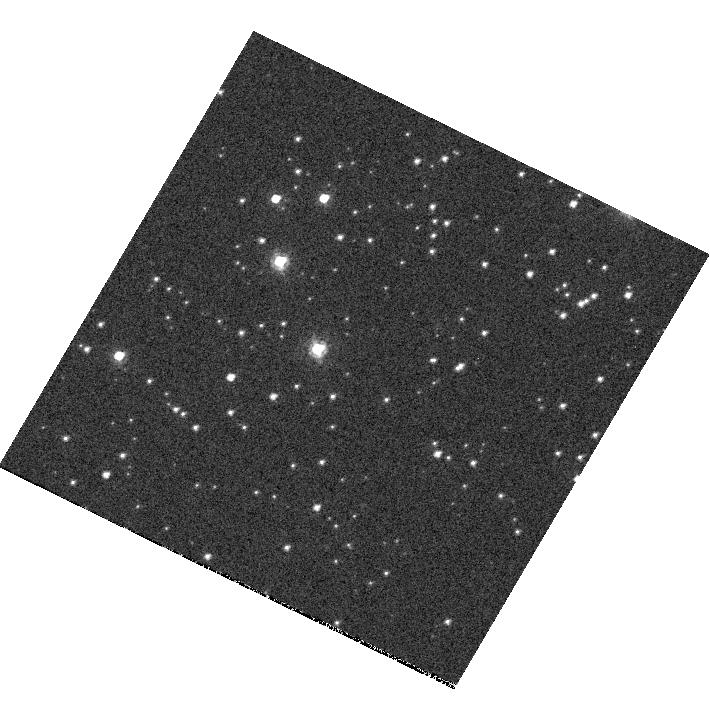
Target: NGC-7492
Instrument: WFC3/UVIS
Filter: F814W
Exposure: 2 min
Observation ID: hst_11549_r7_wfc3_uvis_f814w_iaaxr7

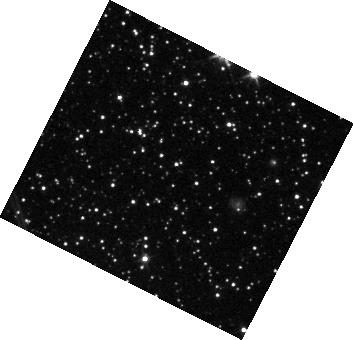
Target: IC-4499
Instrument: WFC3/IR
Filter: F110W
Exposure: 1 min
Observation ID: hst_11549_5c_wfc3_ir_f110w_iaax5c

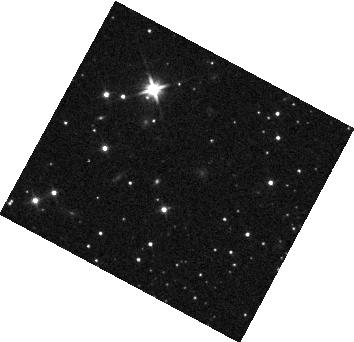
Target: NGC-7492
Instrument: WFC3/IR
Filter: F110W
Exposure: 1 min
Observation ID: hst_11549_y4_wfc3_ir_f110w_iaaxy4

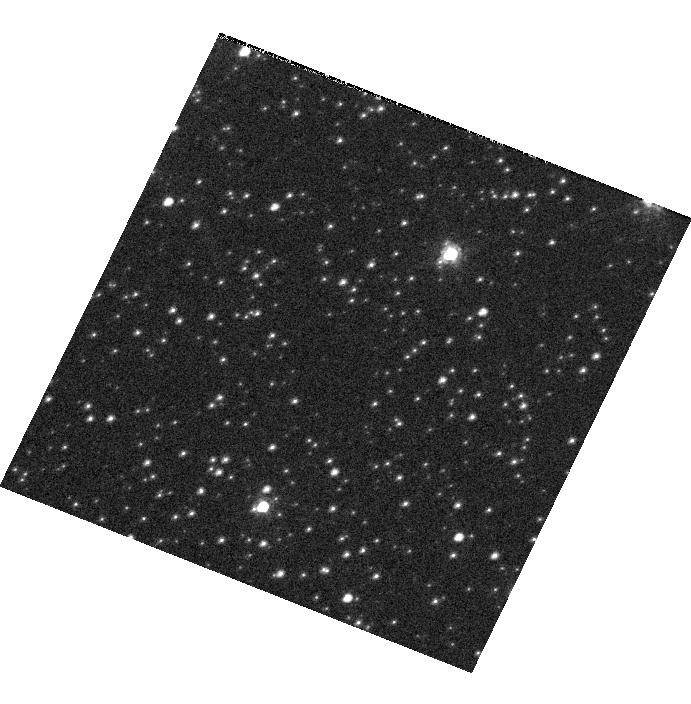
Target: IC-4499
Instrument: WFC3/UVIS
Filter: F814W
Exposure: 2 min
Observation ID: hst_11549_z3_wfc3_uvis_f814w_iaaxz3

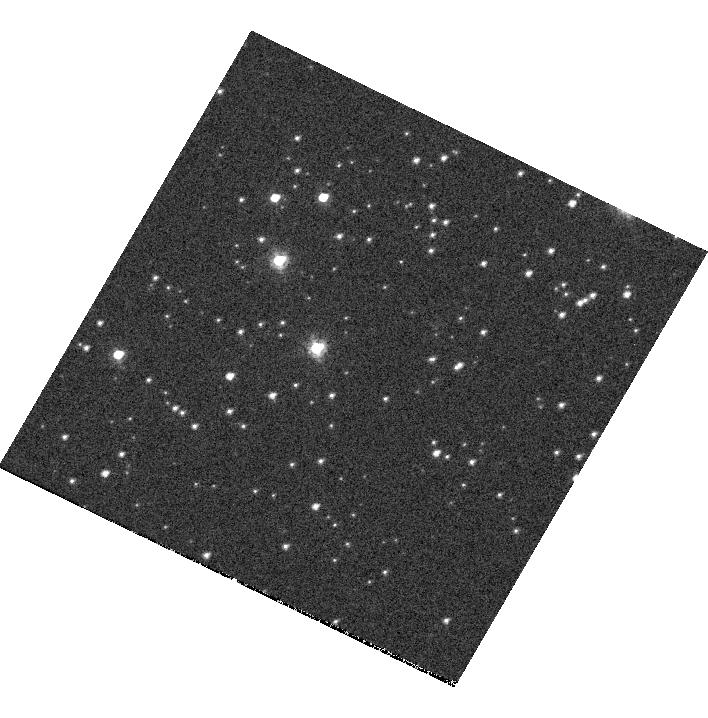
Target: NGC-7492
Instrument: WFC3/UVIS
Filter: F814W
Exposure: 2 min
Observation ID: hst_11549_s8_wfc3_uvis_f814w_iaaxs8

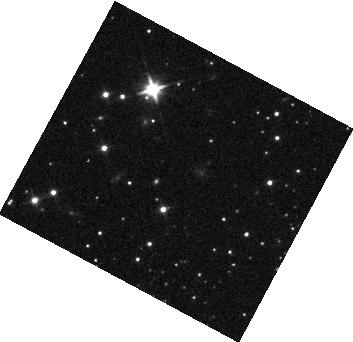
Target: NGC-7492
Instrument: WFC3/IR
Filter: F110W
Exposure: 1 min
Observation ID: hst_11549_y3_wfc3_ir_f110w_iaaxy3

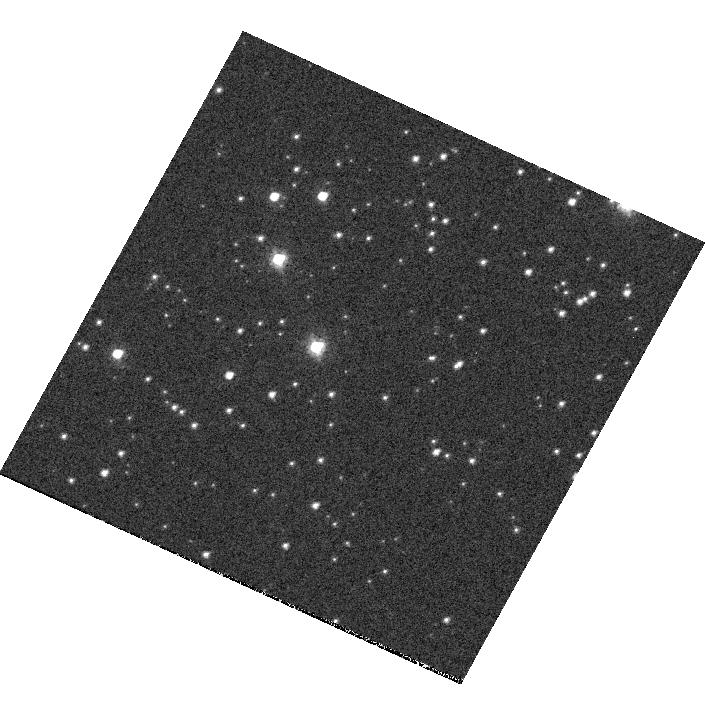
Target: NGC-7492
Instrument: WFC3/UVIS
Filter: F814W
Exposure: 2 min
Observation ID: hst_11549_q0_wfc3_uvis_f814w_iaaxq0

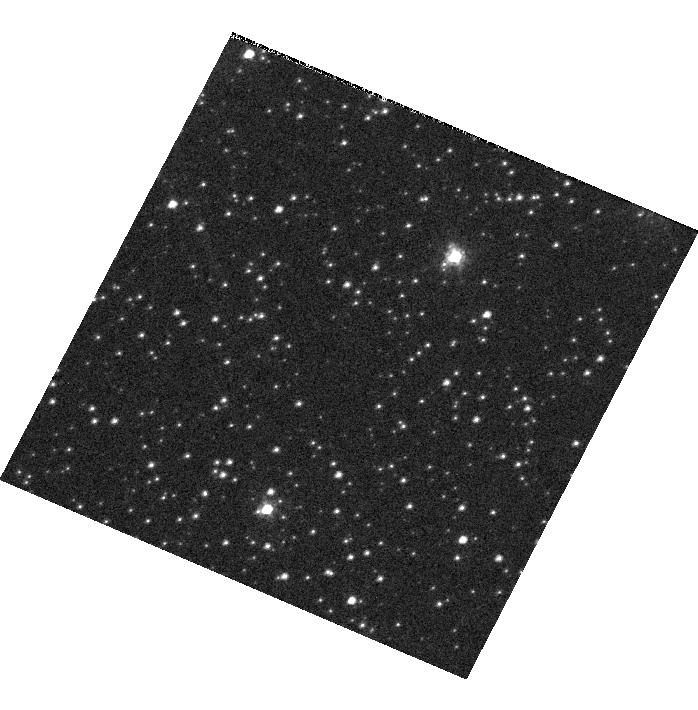
Target: IC-4499
Instrument: WFC3/UVIS
Filter: F814W
Exposure: 2 min
Observation ID: hst_11549_3b_wfc3_uvis_f814w_iaax3b

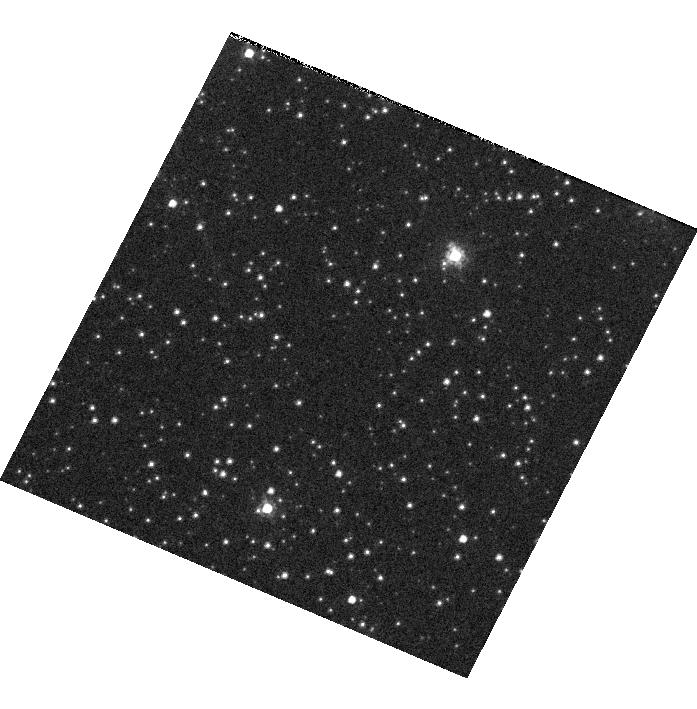
Target: IC-4499
Instrument: WFC3/UVIS
Filter: F814W
Exposure: 2 min
Observation ID: hst_11549_2c_wfc3_uvis_f814w_iaax2c

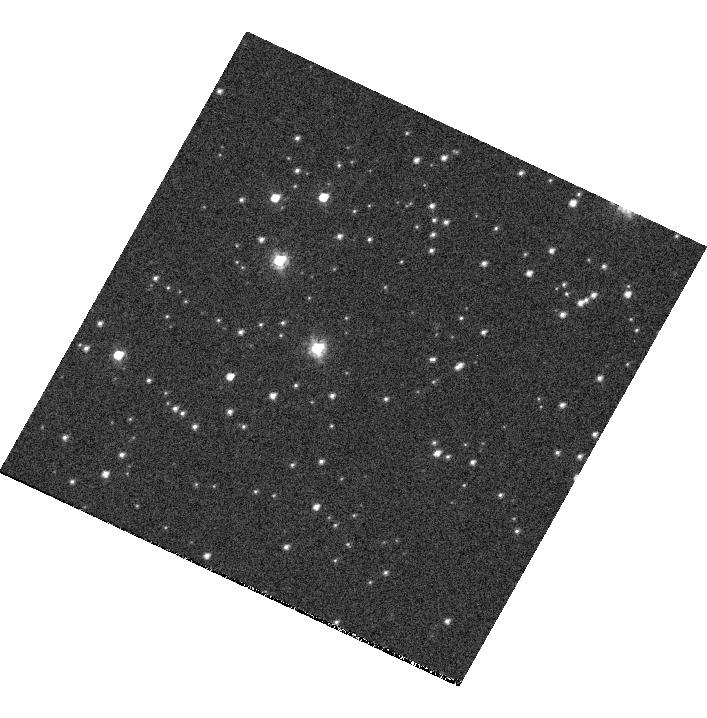
Target: NGC-7492
Instrument: WFC3/UVIS
Filter: F814W
Exposure: 2 min
Observation ID: hst_11549_s9_wfc3_uvis_f814w_iaaxs9

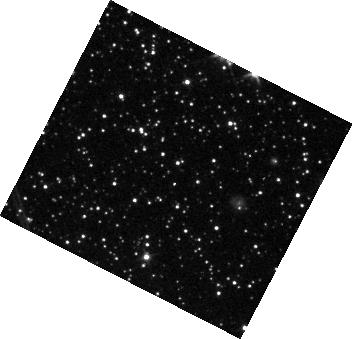
Target: IC-4499
Instrument: WFC3/IR
Filter: F110W
Exposure: 1 min
Observation ID: hst_11549_2b_wfc3_ir_f110w_iaax2b

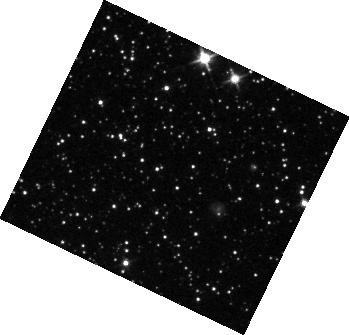
Target: IC-4499
Instrument: WFC3/IR
Filter: F110W
Exposure: 1 min
Observation ID: hst_11549_z1_wfc3_ir_f110w_iaaxz1

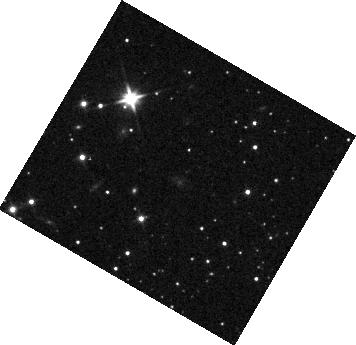
Target: NGC-7492
Instrument: WFC3/IR
Filter: F110W
Exposure: 1 min
Observation ID: hst_11549_t7_wfc3_ir_f110w_iaaxt7

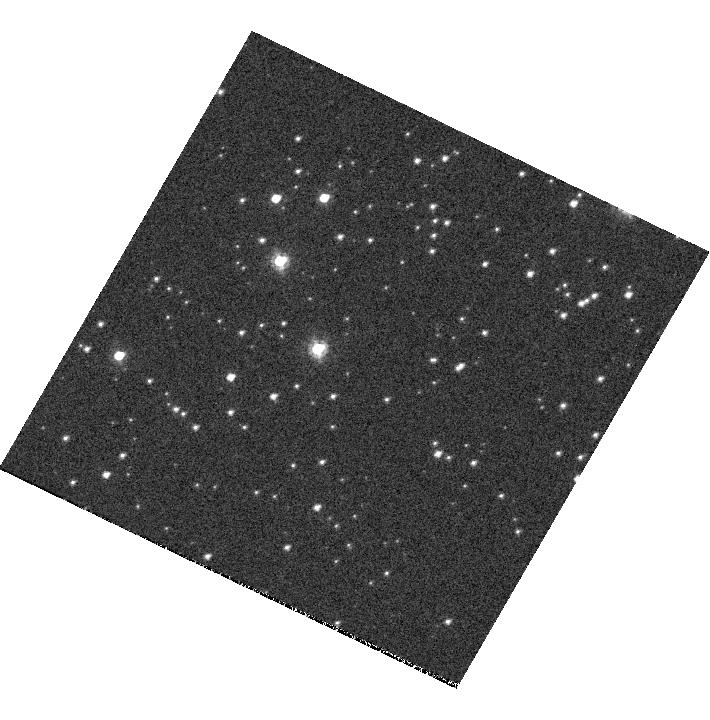
Target: NGC-7492
Instrument: WFC3/UVIS
Filter: F814W
Exposure: 2 min
Observation ID: hst_11549_q8_wfc3_uvis_f814w_iaaxq8

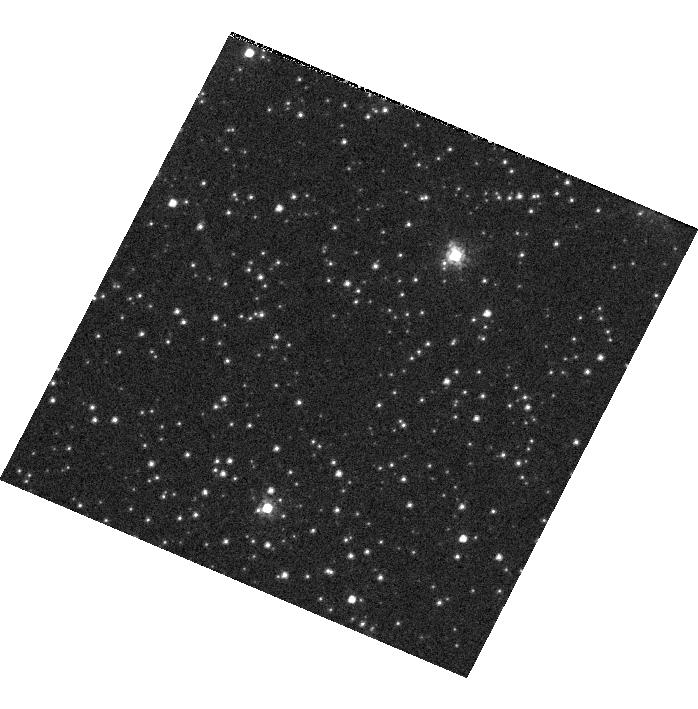
Target: IC-4499
Instrument: WFC3/UVIS
Filter: F814W
Exposure: 2 min
Observation ID: hst_11549_4c_wfc3_uvis_f814w_iaax4c

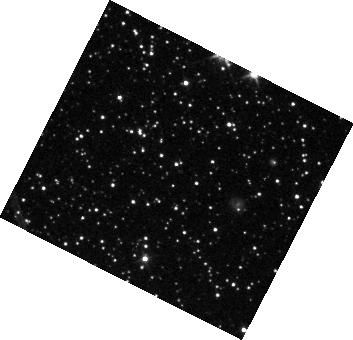
Target: IC-4499
Instrument: WFC3/IR
Filter: F110W
Exposure: 1 min
Observation ID: hst_11549_2c_wfc3_ir_f110w_iaax2c

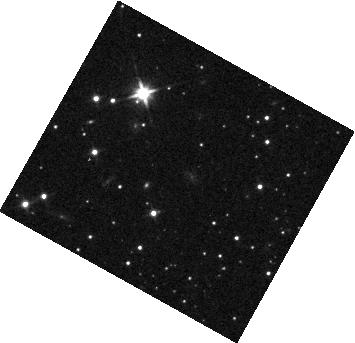
Target: NGC-7492
Instrument: WFC3/IR
Filter: F110W
Exposure: 1 min
Observation ID: hst_11549_p9_wfc3_ir_f110w_iaaxp9

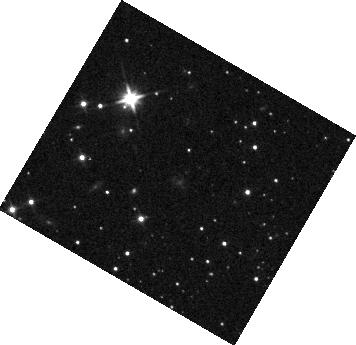
Target: NGC-7492
Instrument: WFC3/IR
Filter: F110W
Exposure: 1 min
Observation ID: hst_11549_p7_wfc3_ir_f110w_iaaxp7

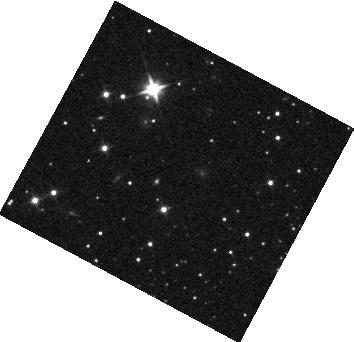
Target: NGC-7492
Instrument: WFC3/IR
Filter: F110W
Exposure: 1 min
Observation ID: hst_11549_y5_wfc3_ir_f110w_iaaxy5

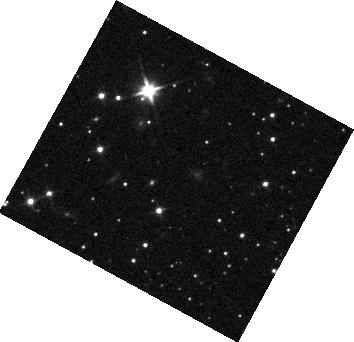
Target: NGC-7492
Instrument: WFC3/IR
Filter: F110W
Exposure: 1 min
Observation ID: hst_11549_s0_wfc3_ir_f110w_iaaxs0

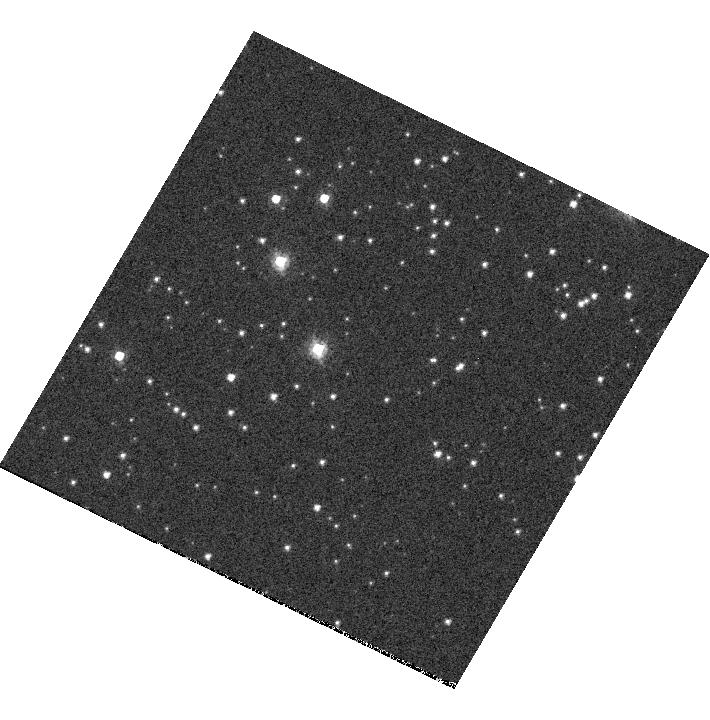
Target: NGC-7492
Instrument: WFC3/UVIS
Filter: F814W
Exposure: 2 min
Observation ID: hst_11549_s7_wfc3_uvis_f814w_iaaxs7

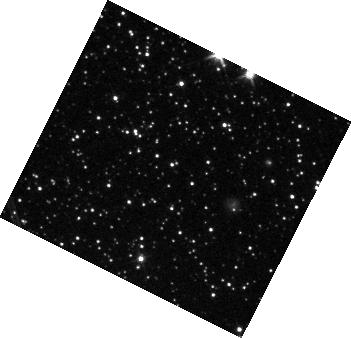
Target: IC-4499
Instrument: WFC3/IR
Filter: F110W
Exposure: 1 min
Observation ID: hst_11549_r4_wfc3_ir_f110w_iaaxr4

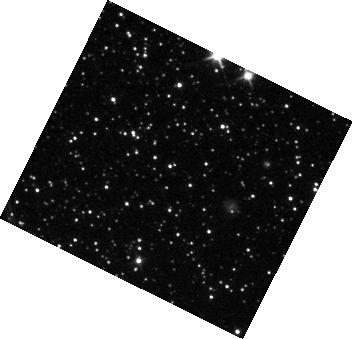
Target: IC-4499
Instrument: WFC3/IR
Filter: F110W
Exposure: 1 min
Observation ID: hst_11549_t6_wfc3_ir_f110w_iaaxt6

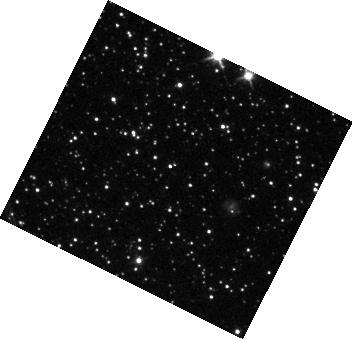
Target: IC-4499
Instrument: WFC3/IR
Filter: F110W
Exposure: 1 min
Observation ID: hst_11549_q6_wfc3_ir_f110w_iaaxq6

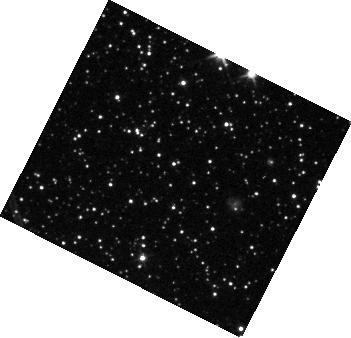
Target: IC-4499
Instrument: WFC3/IR
Filter: F110W
Exposure: 1 min
Observation ID: hst_11549_s3_wfc3_ir_f110w_iaaxs3

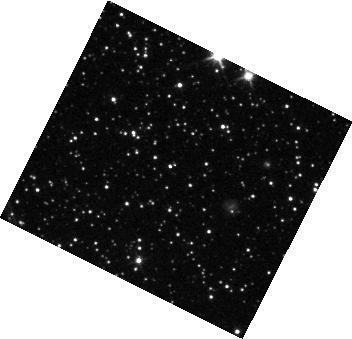
Target: IC-4499
Instrument: WFC3/IR
Filter: F110W
Exposure: 1 min
Observation ID: hst_11549_r6_wfc3_ir_f110w_iaaxr6

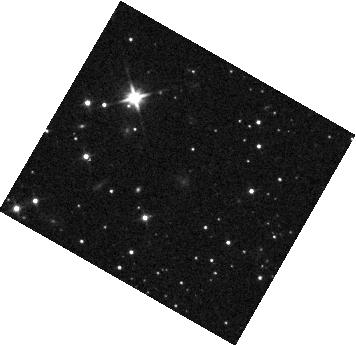
Target: NGC-7492
Instrument: WFC3/IR
Filter: F110W
Exposure: 1 min
Observation ID: hst_11549_r8_wfc3_ir_f110w_iaaxr8

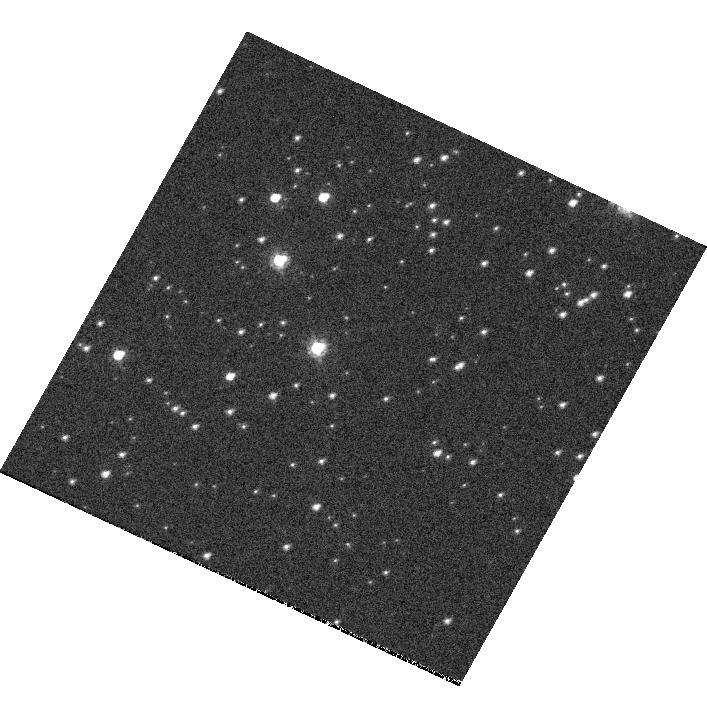
Target: NGC-7492
Instrument: WFC3/UVIS
Filter: F814W
Exposure: 2 min
Observation ID: hst_11549_p9_wfc3_uvis_f814w_iaaxp9

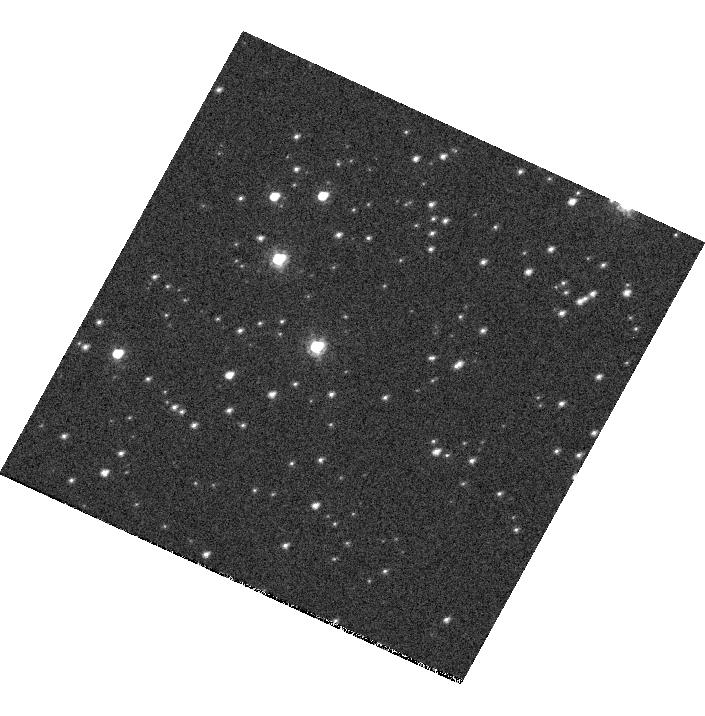
Target: NGC-7492
Instrument: WFC3/UVIS
Filter: F814W
Exposure: 2 min
Observation ID: hst_11549_s0_wfc3_uvis_f814w_iaaxs0

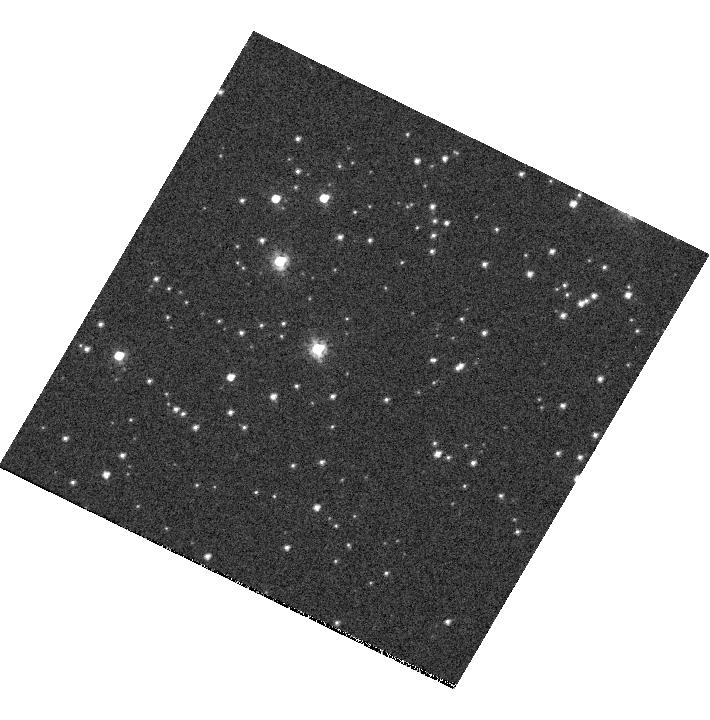
Target: NGC-7492
Instrument: WFC3/UVIS
Filter: F814W
Exposure: 2 min
Observation ID: hst_11549_q7_wfc3_uvis_f814w_iaaxq7

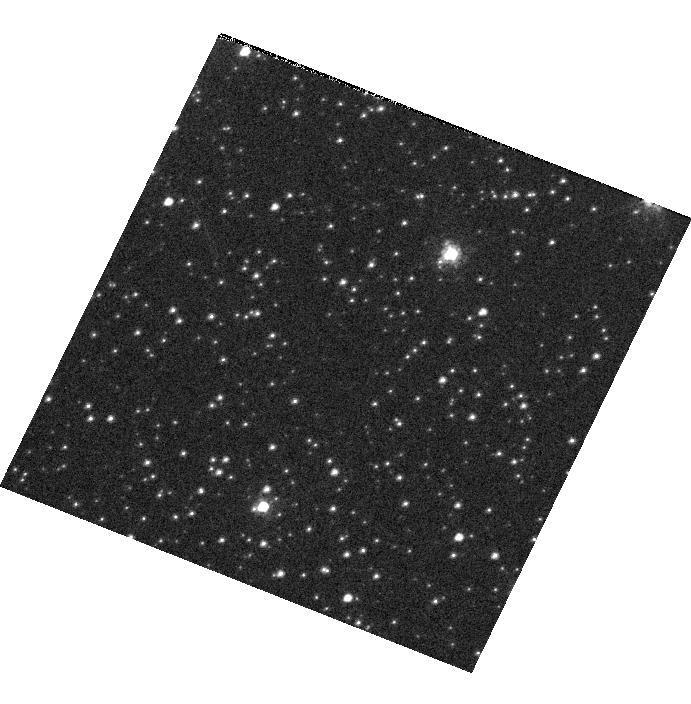
Target: IC-4499
Instrument: WFC3/UVIS
Filter: F814W
Exposure: 2 min
Observation ID: hst_11549_z4_wfc3_uvis_f814w_iaaxz4

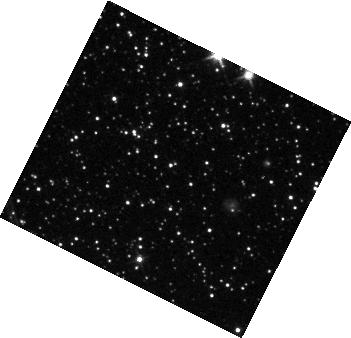
Target: IC-4499
Instrument: WFC3/IR
Filter: F110W
Exposure: 1 min
Observation ID: hst_11549_p5_wfc3_ir_f110w_iaaxp5

UVIS and IR Pointing Stability (PI: Brown, Thomas M.)

This calibration proposal measures the pointing stability of the WFC3 UVIS and IR channels. Three conditions will be tested: 1) 2-orbit stability after sitting at a constant thermal attitude for 10 orbits 2) 2-orbit stability after sitting at a hot thermal attitude for 10 orbits and then slewing to a cold attitude 3) 2-orbit stability after sitting at a cold thermal attitude for 10 orbits and then slewing to a hot attitude. Stability measurements will be made by a series of short observations of a globular cluster.